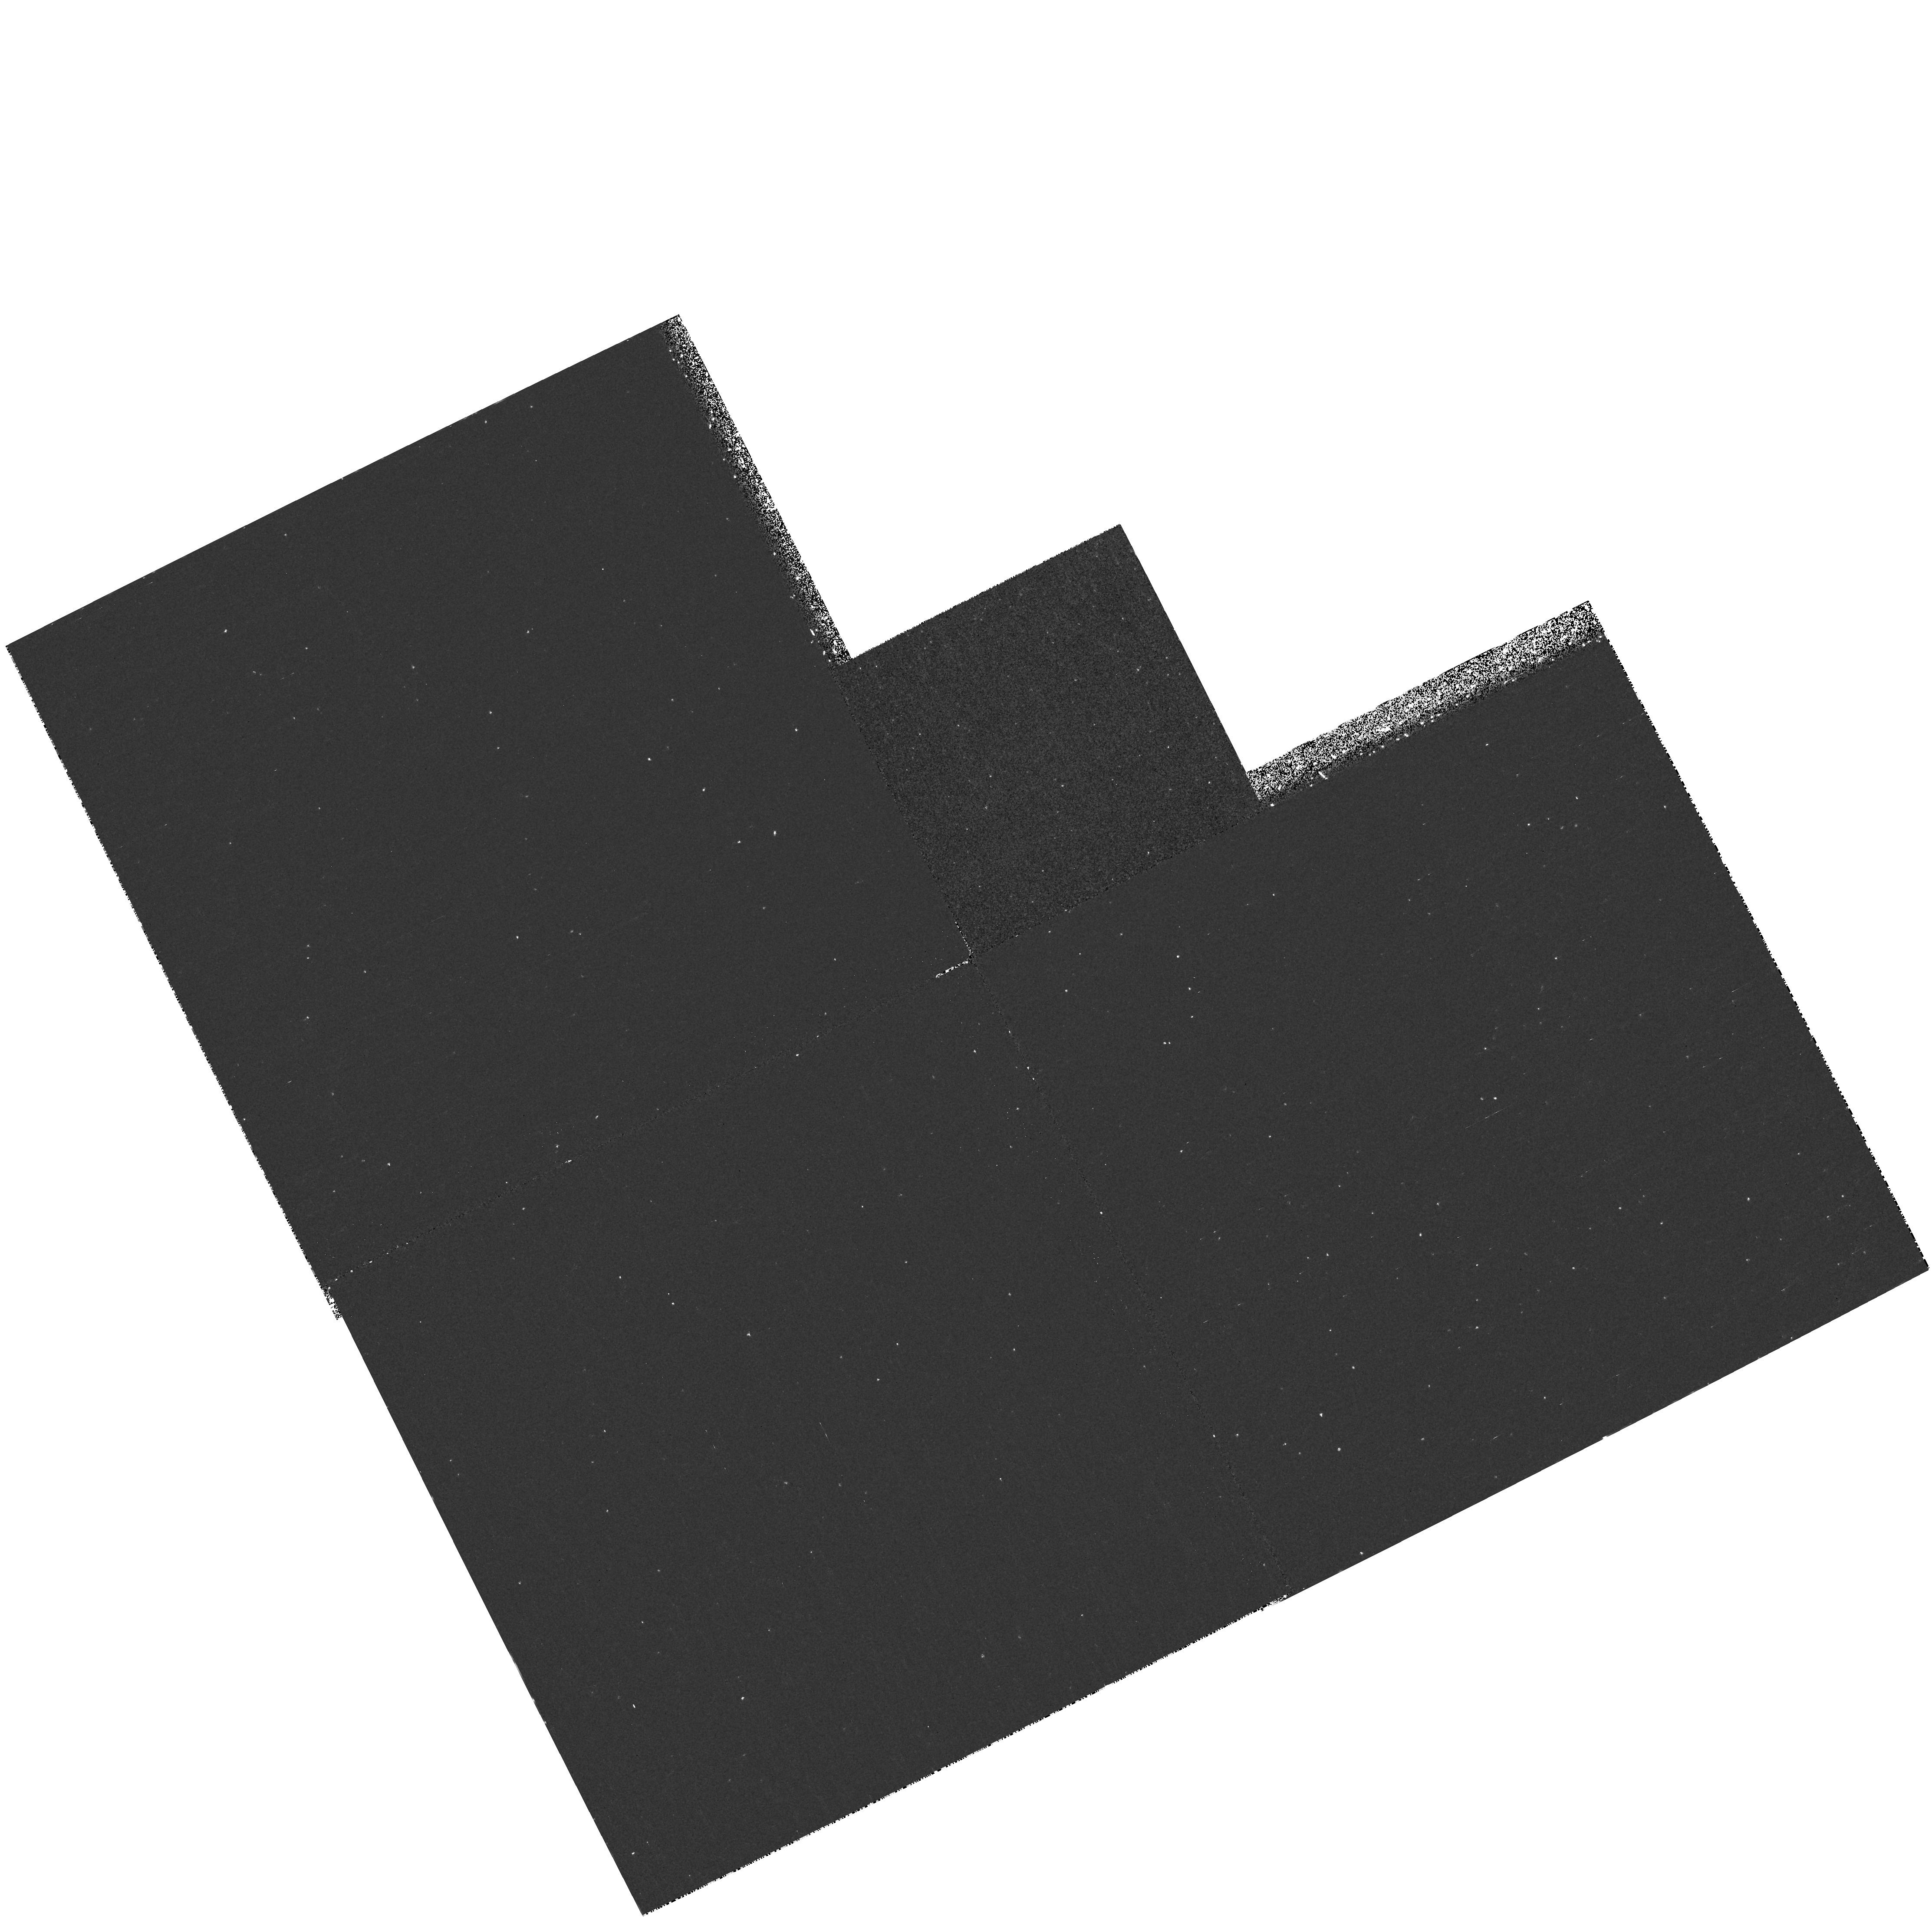
Target: NGC2787. Instrument: WFPC2/PC. Filter: F218W. Exposure: 33 min. Observation ID: hst_6837_07_wfpc2_pc_f218w_u3mj07

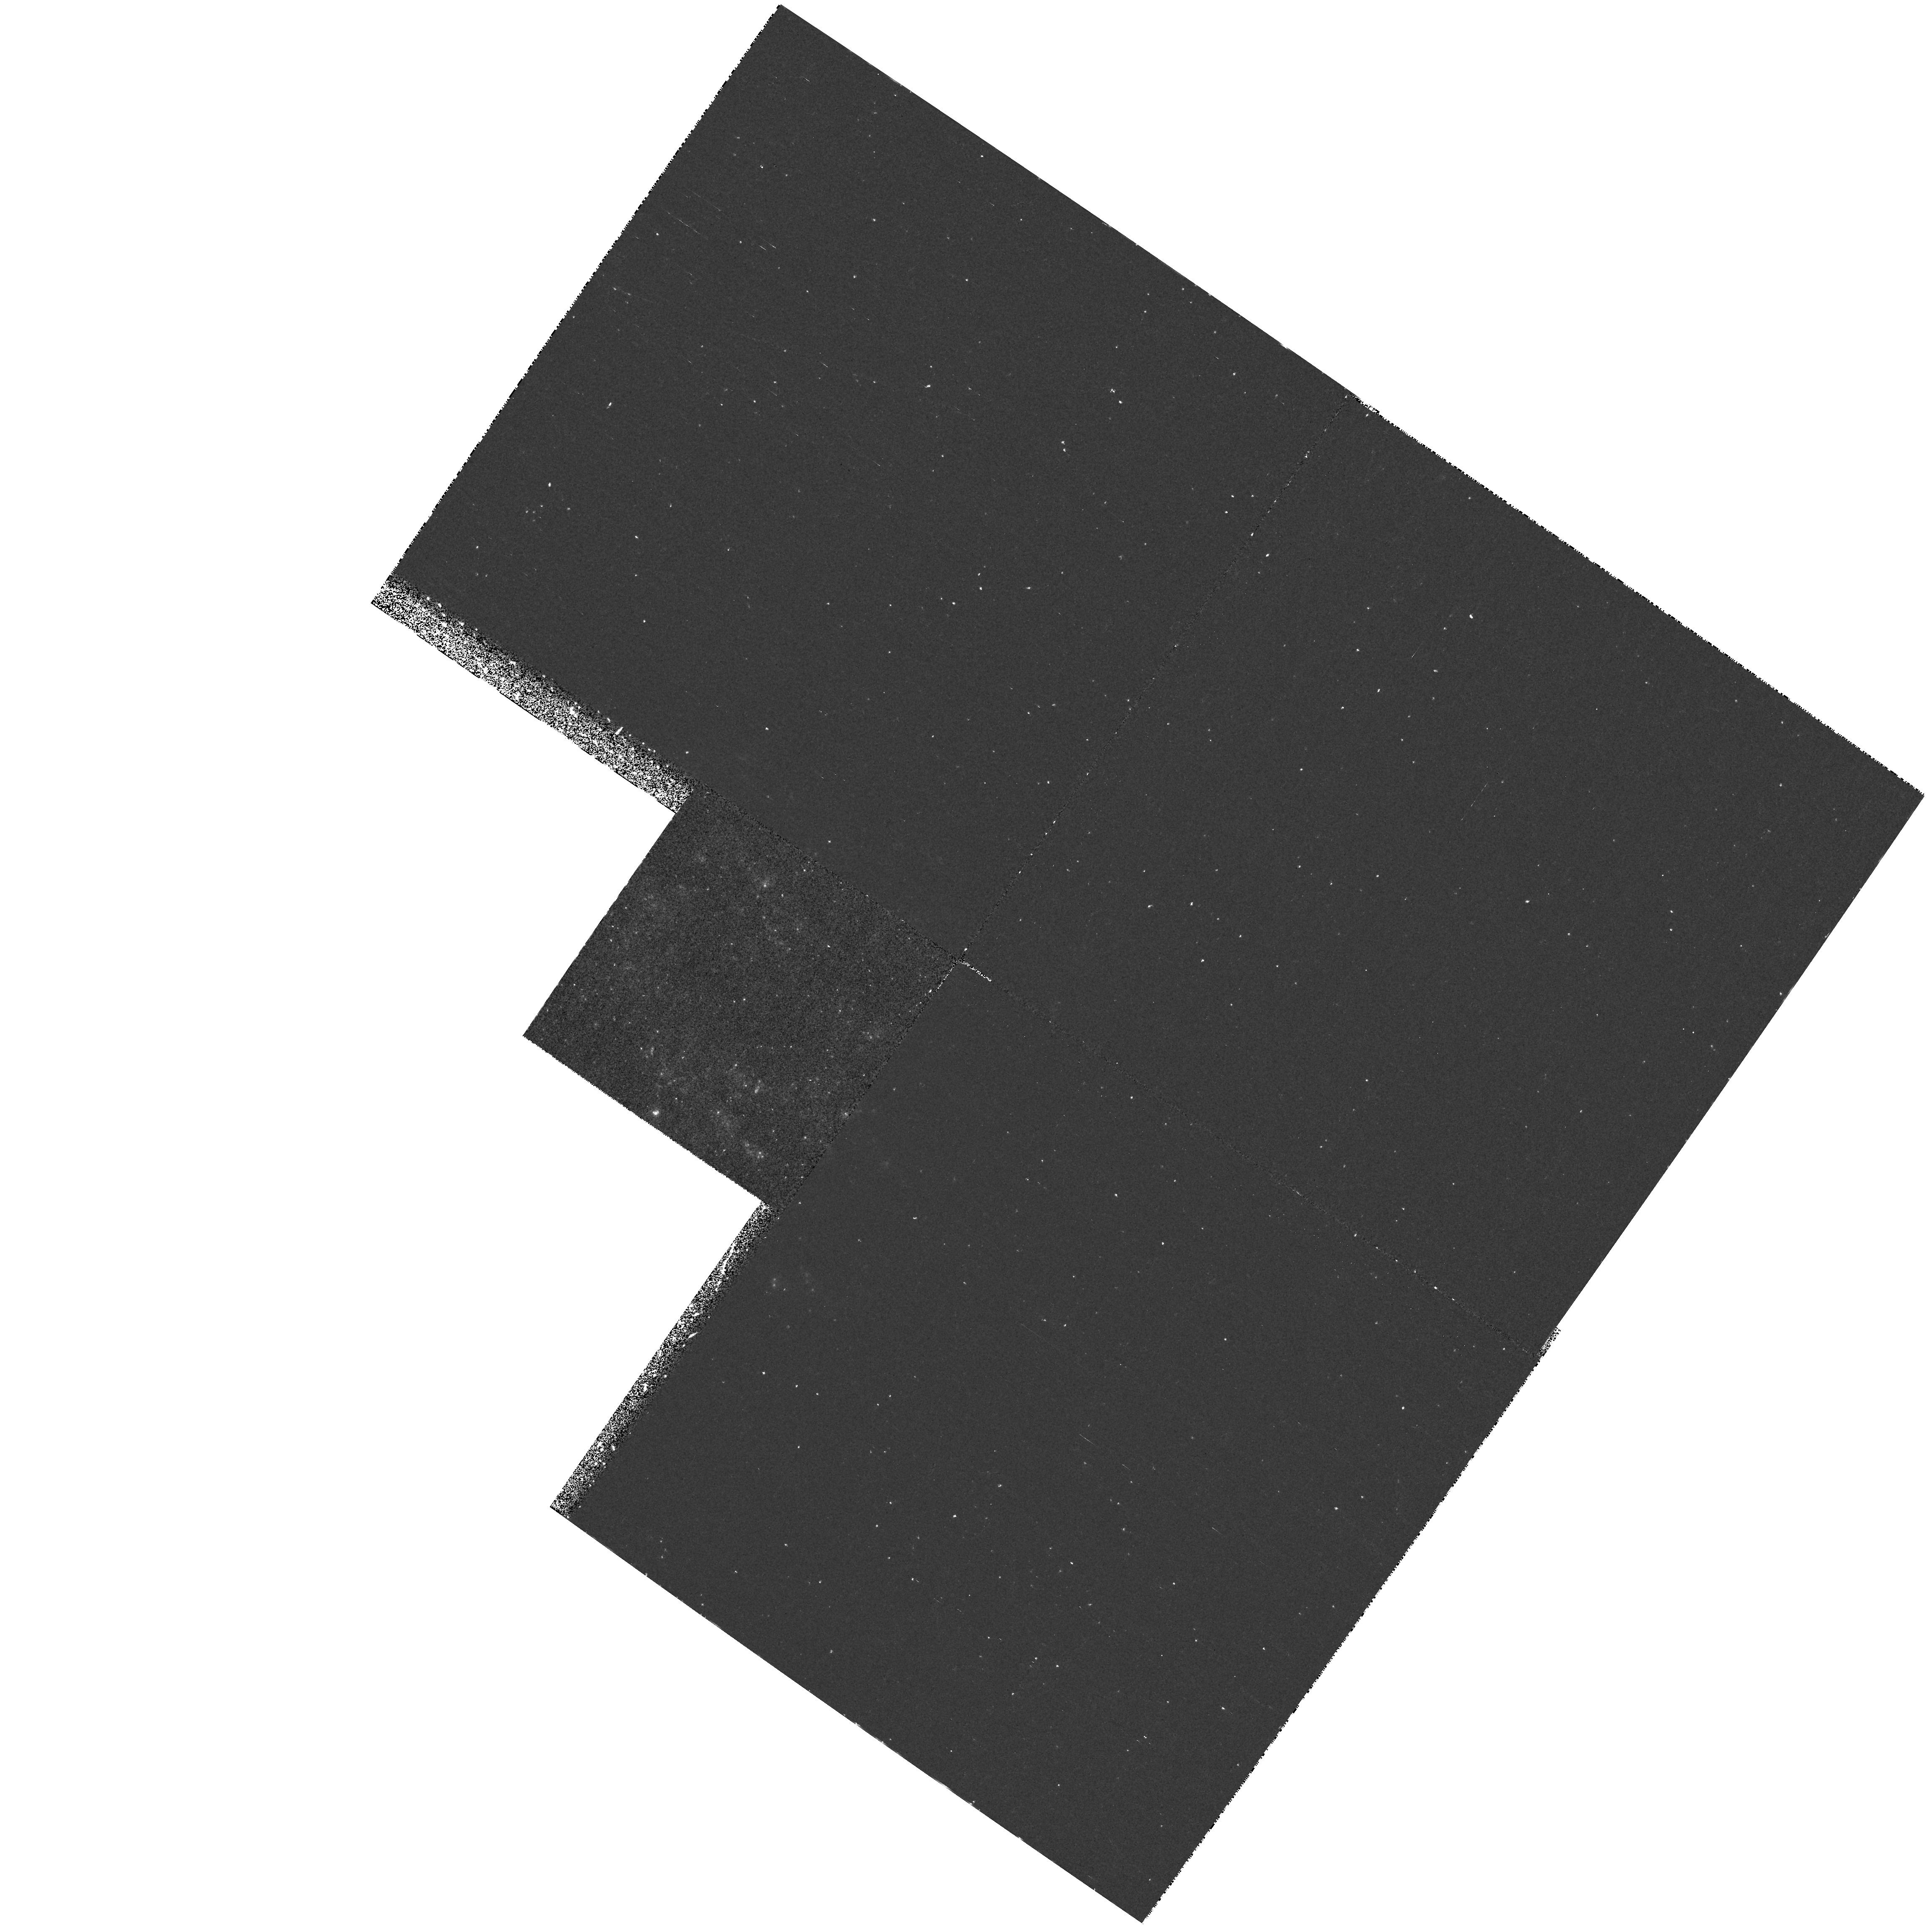
Target: NGC3982. Instrument: WFPC2/PC. Filter: F218W. Exposure: 43 min. Observation ID: hst_6837_13_wfpc2_pc_f218w_u3mj13

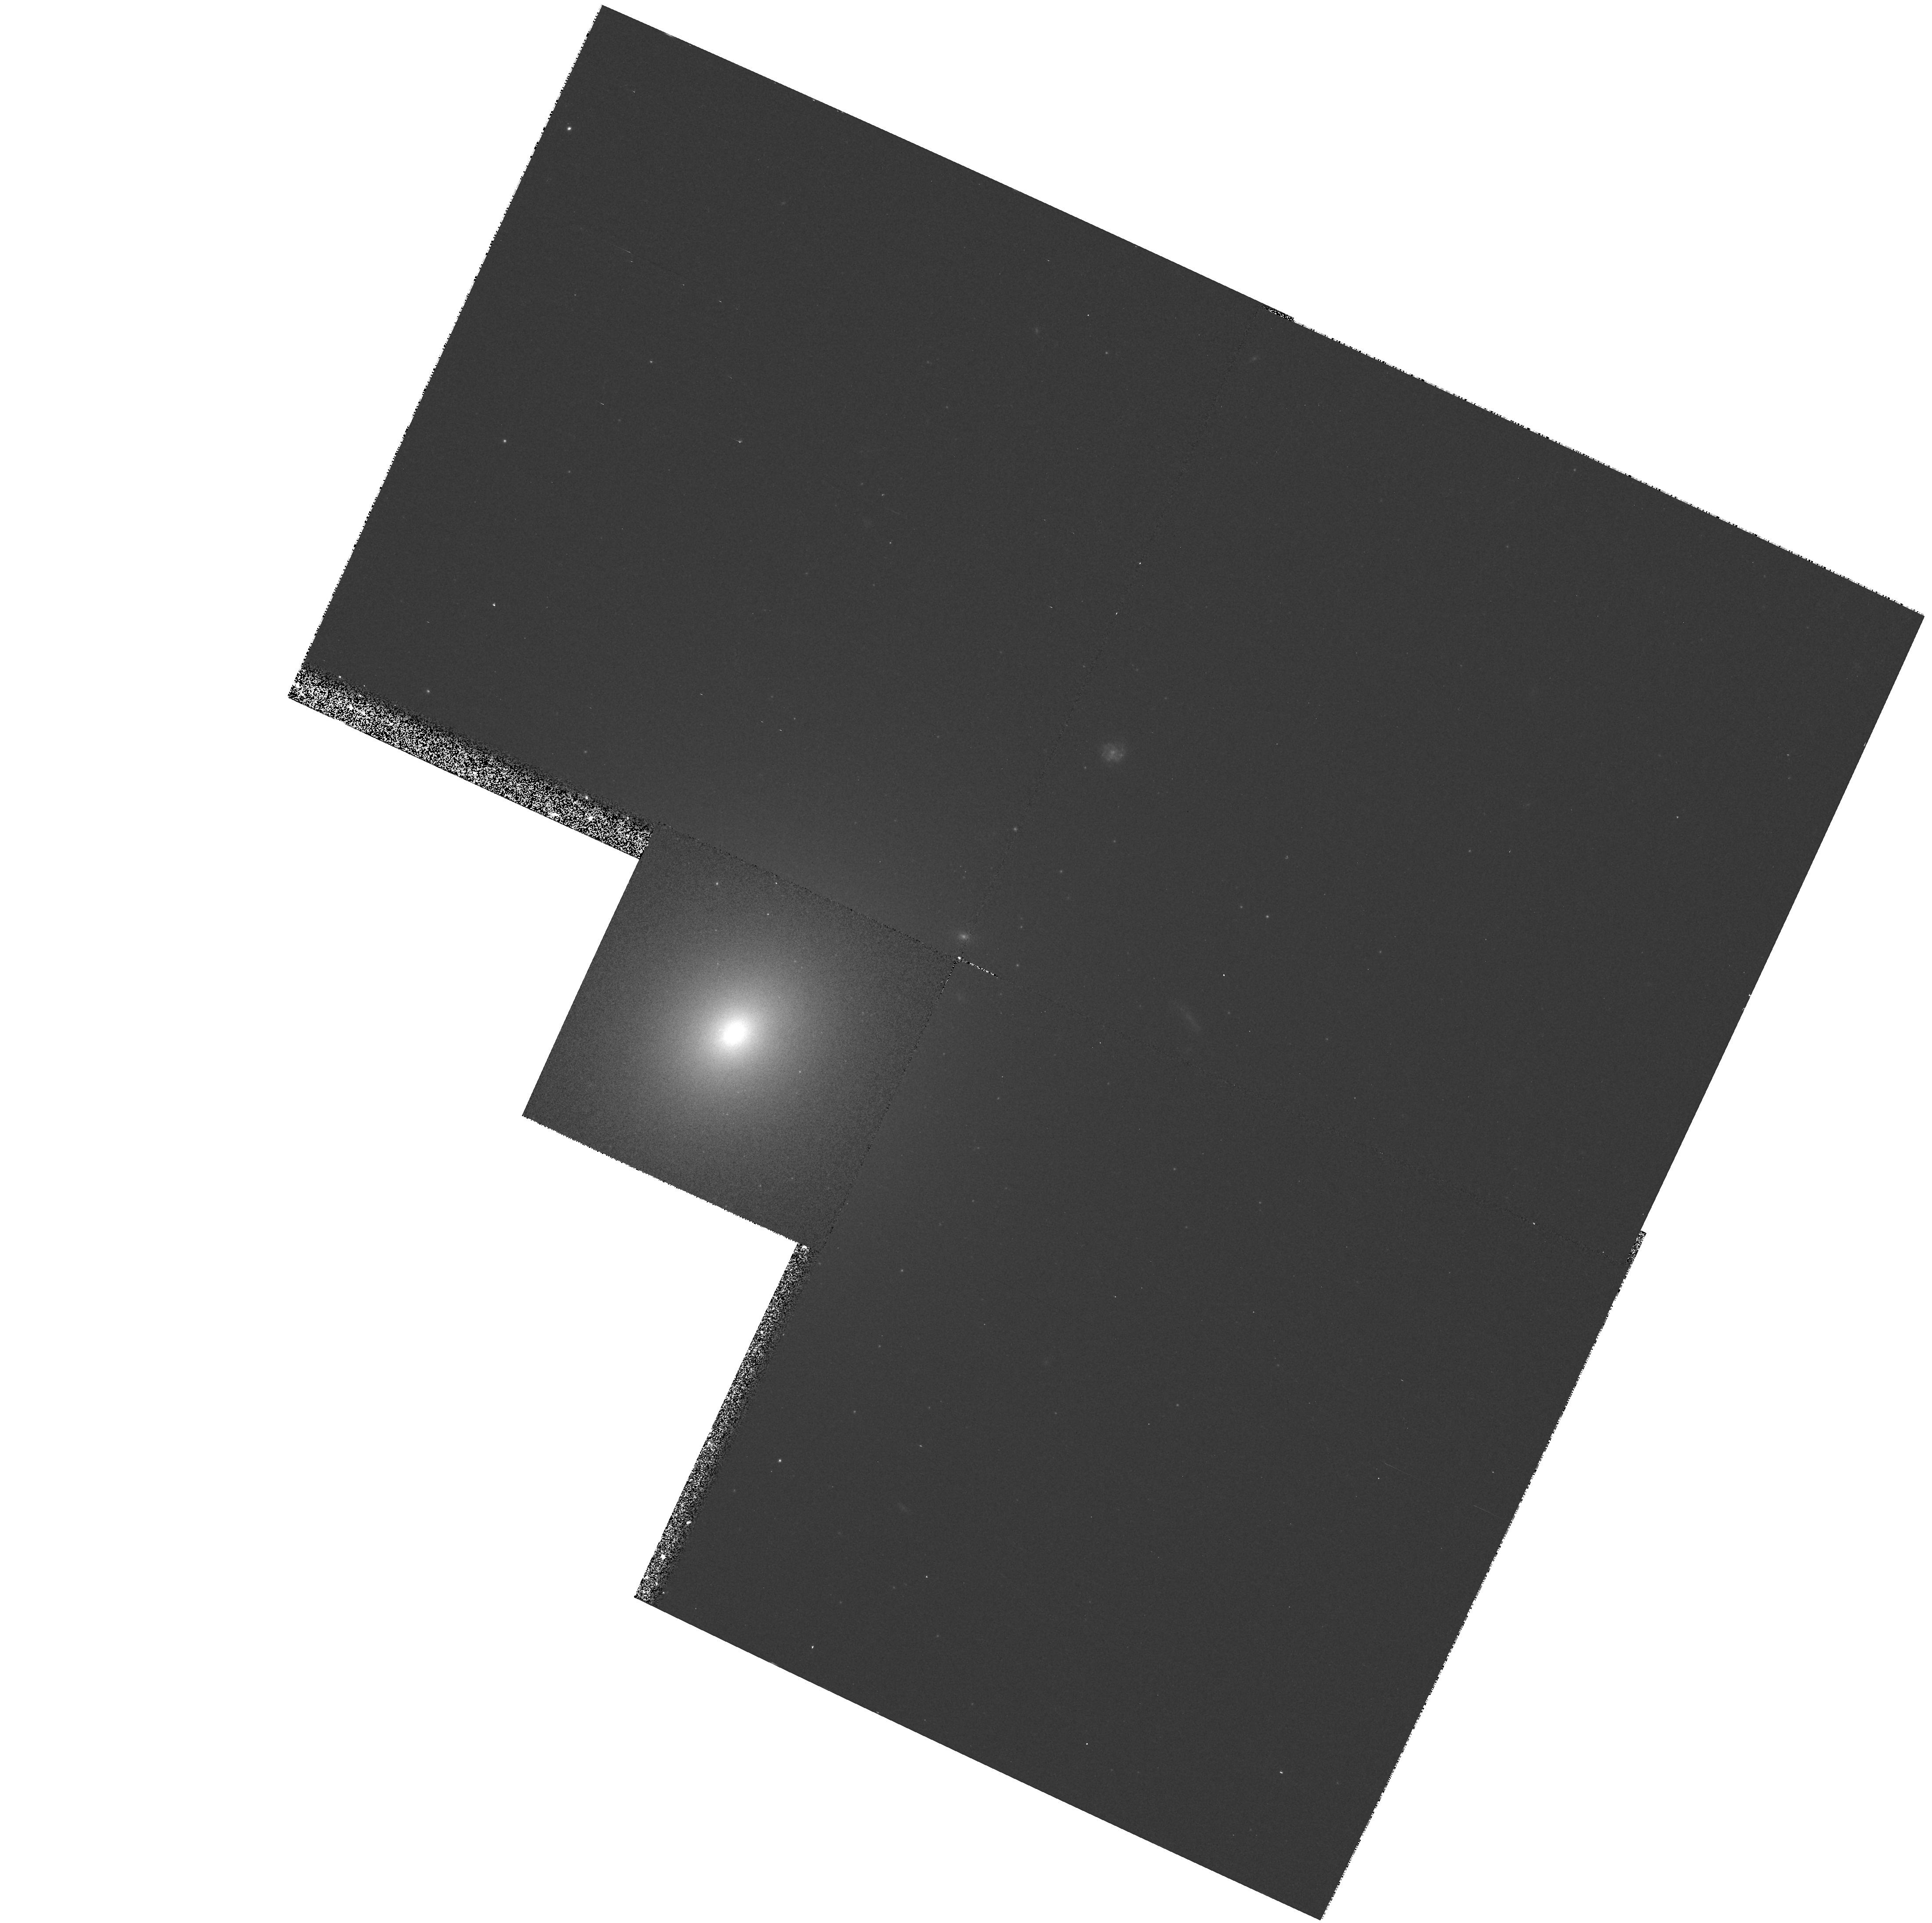
Target: NGC4168. Instrument: WFPC2/PC. Filter: F547M. Exposure: 8 min. Observation ID: hst_6837_16_wfpc2_pc_f547m_u3mj16

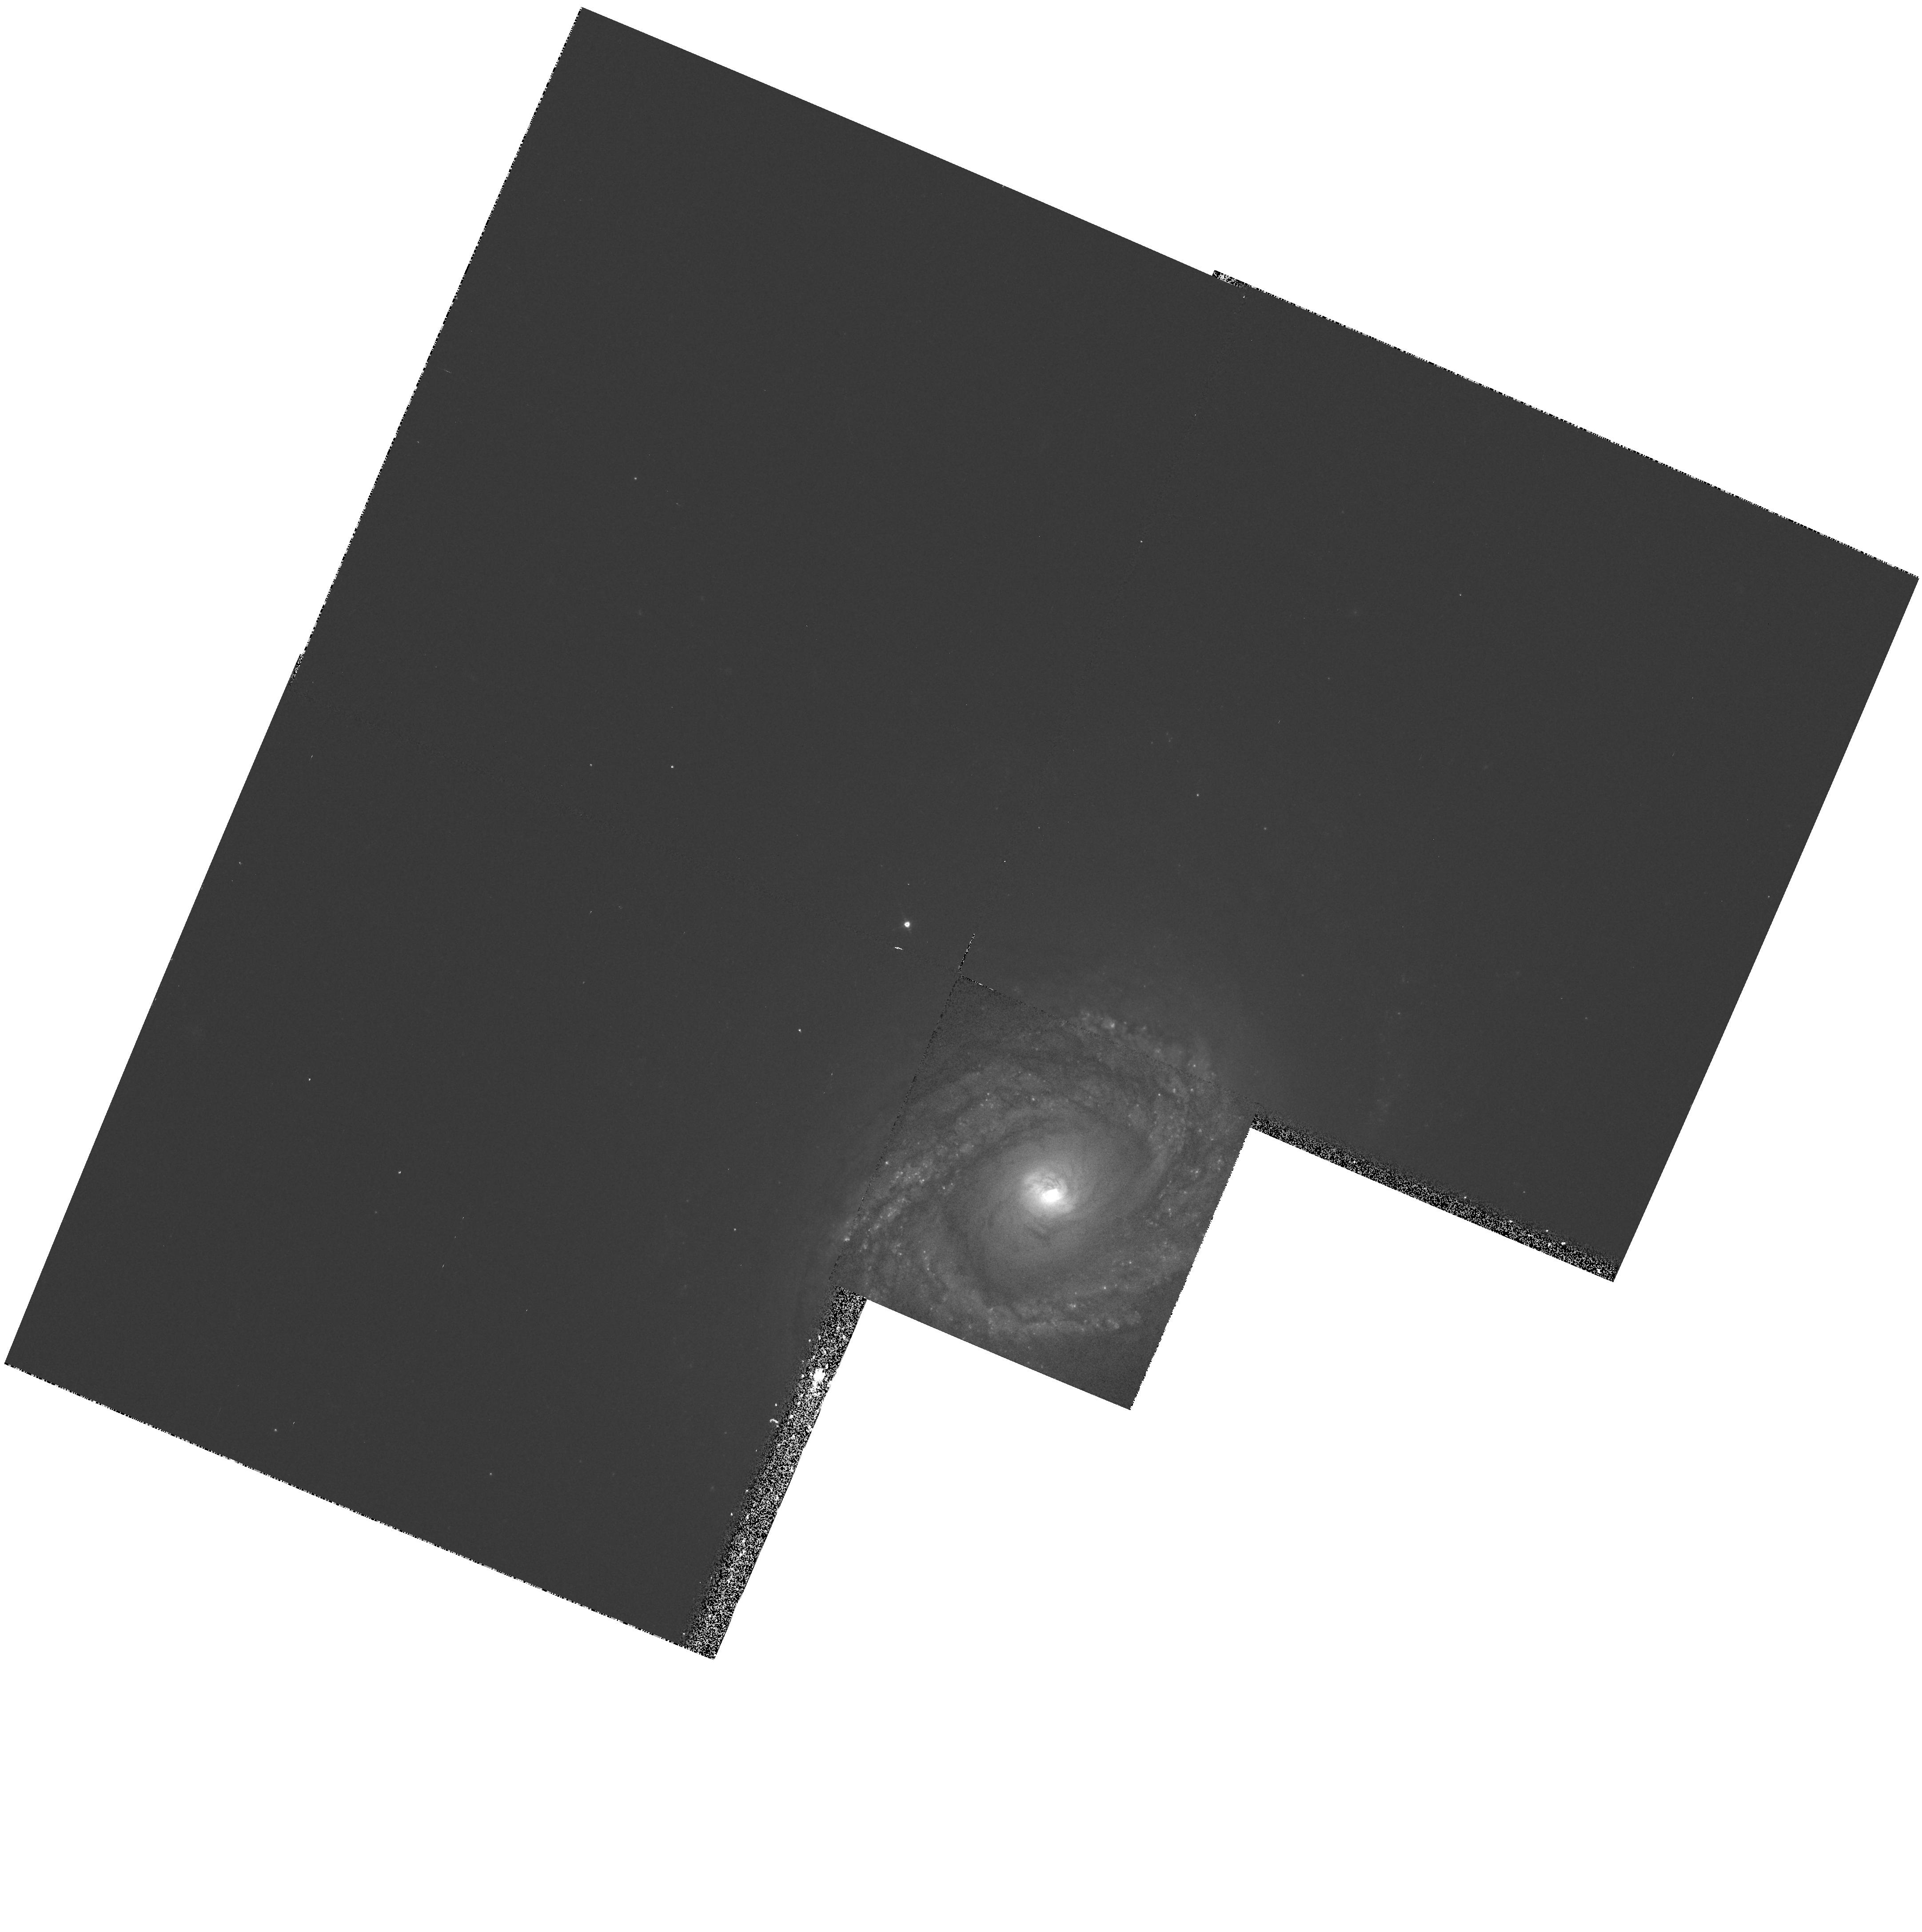
Target: NGC4750. Instrument: WFPC2/PC. Filter: F547M. Exposure: 8 min. Observation ID: hst_6837_21_wfpc2_pc_f547m_u3mj21

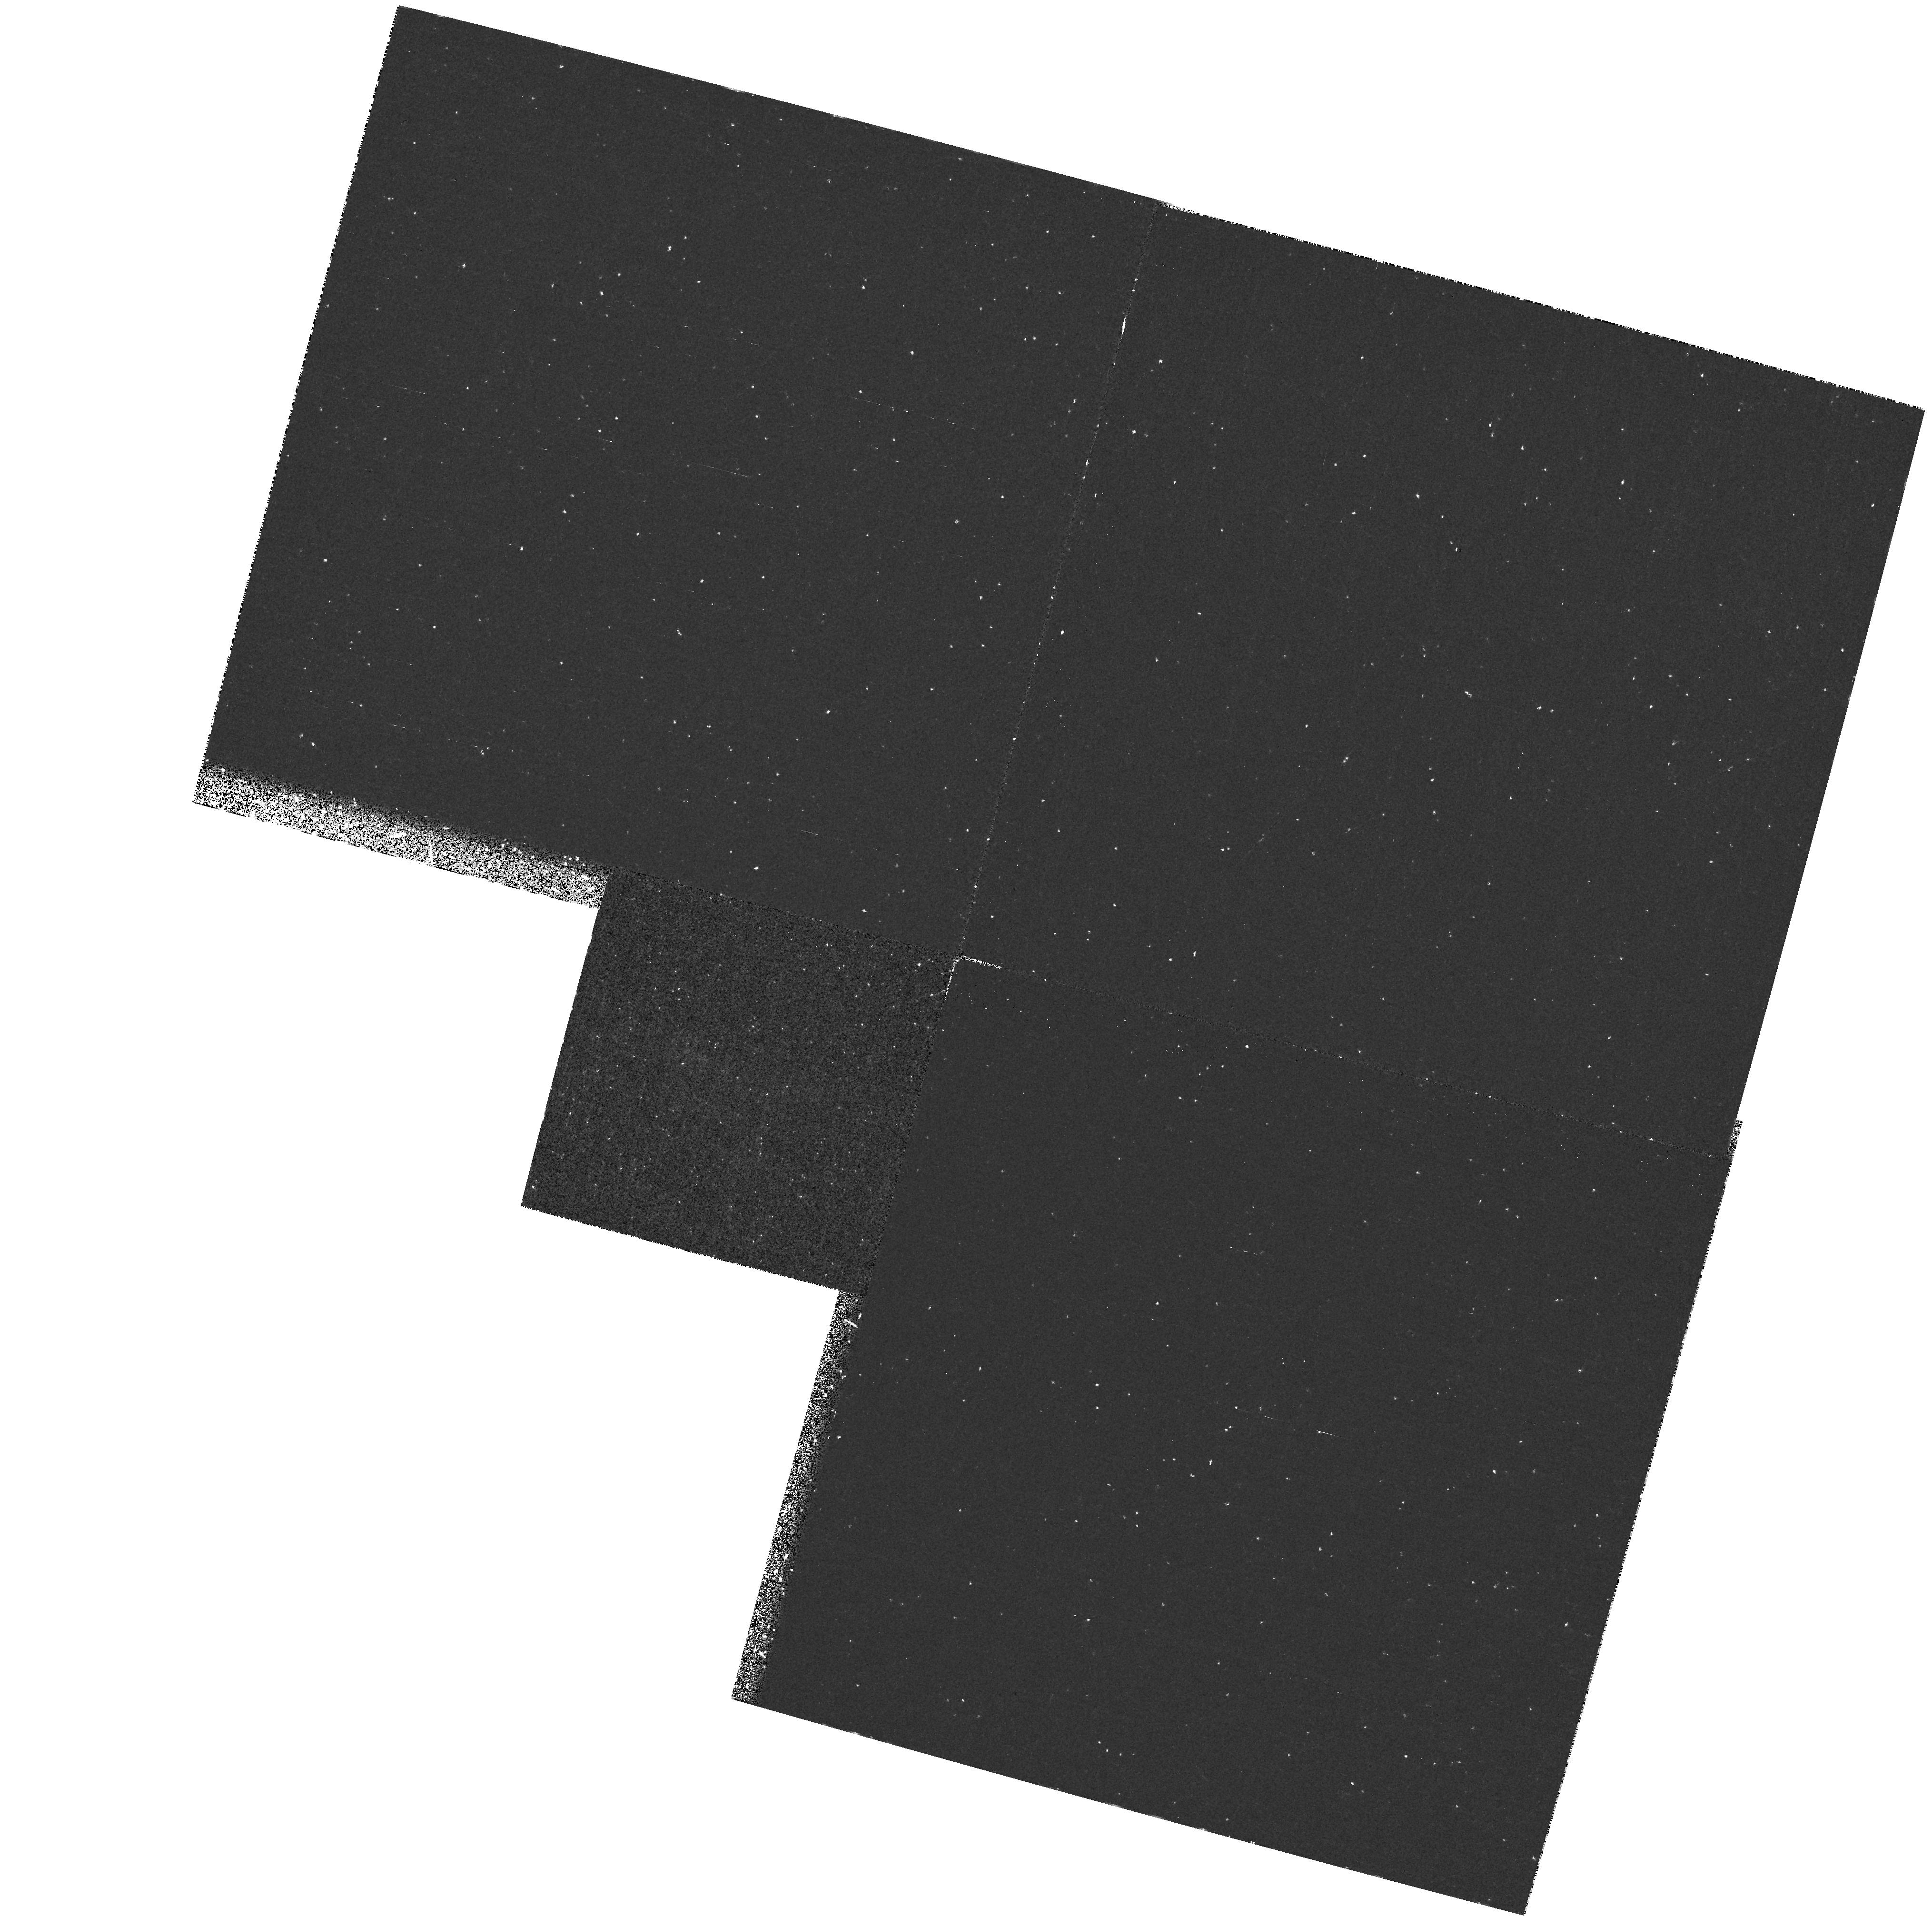
Target: NGC4235. Instrument: WFPC2/PC. Filter: F218W. Exposure: 40 min. Observation ID: hst_6837_17_wfpc2_pc_f218w_u3mj17

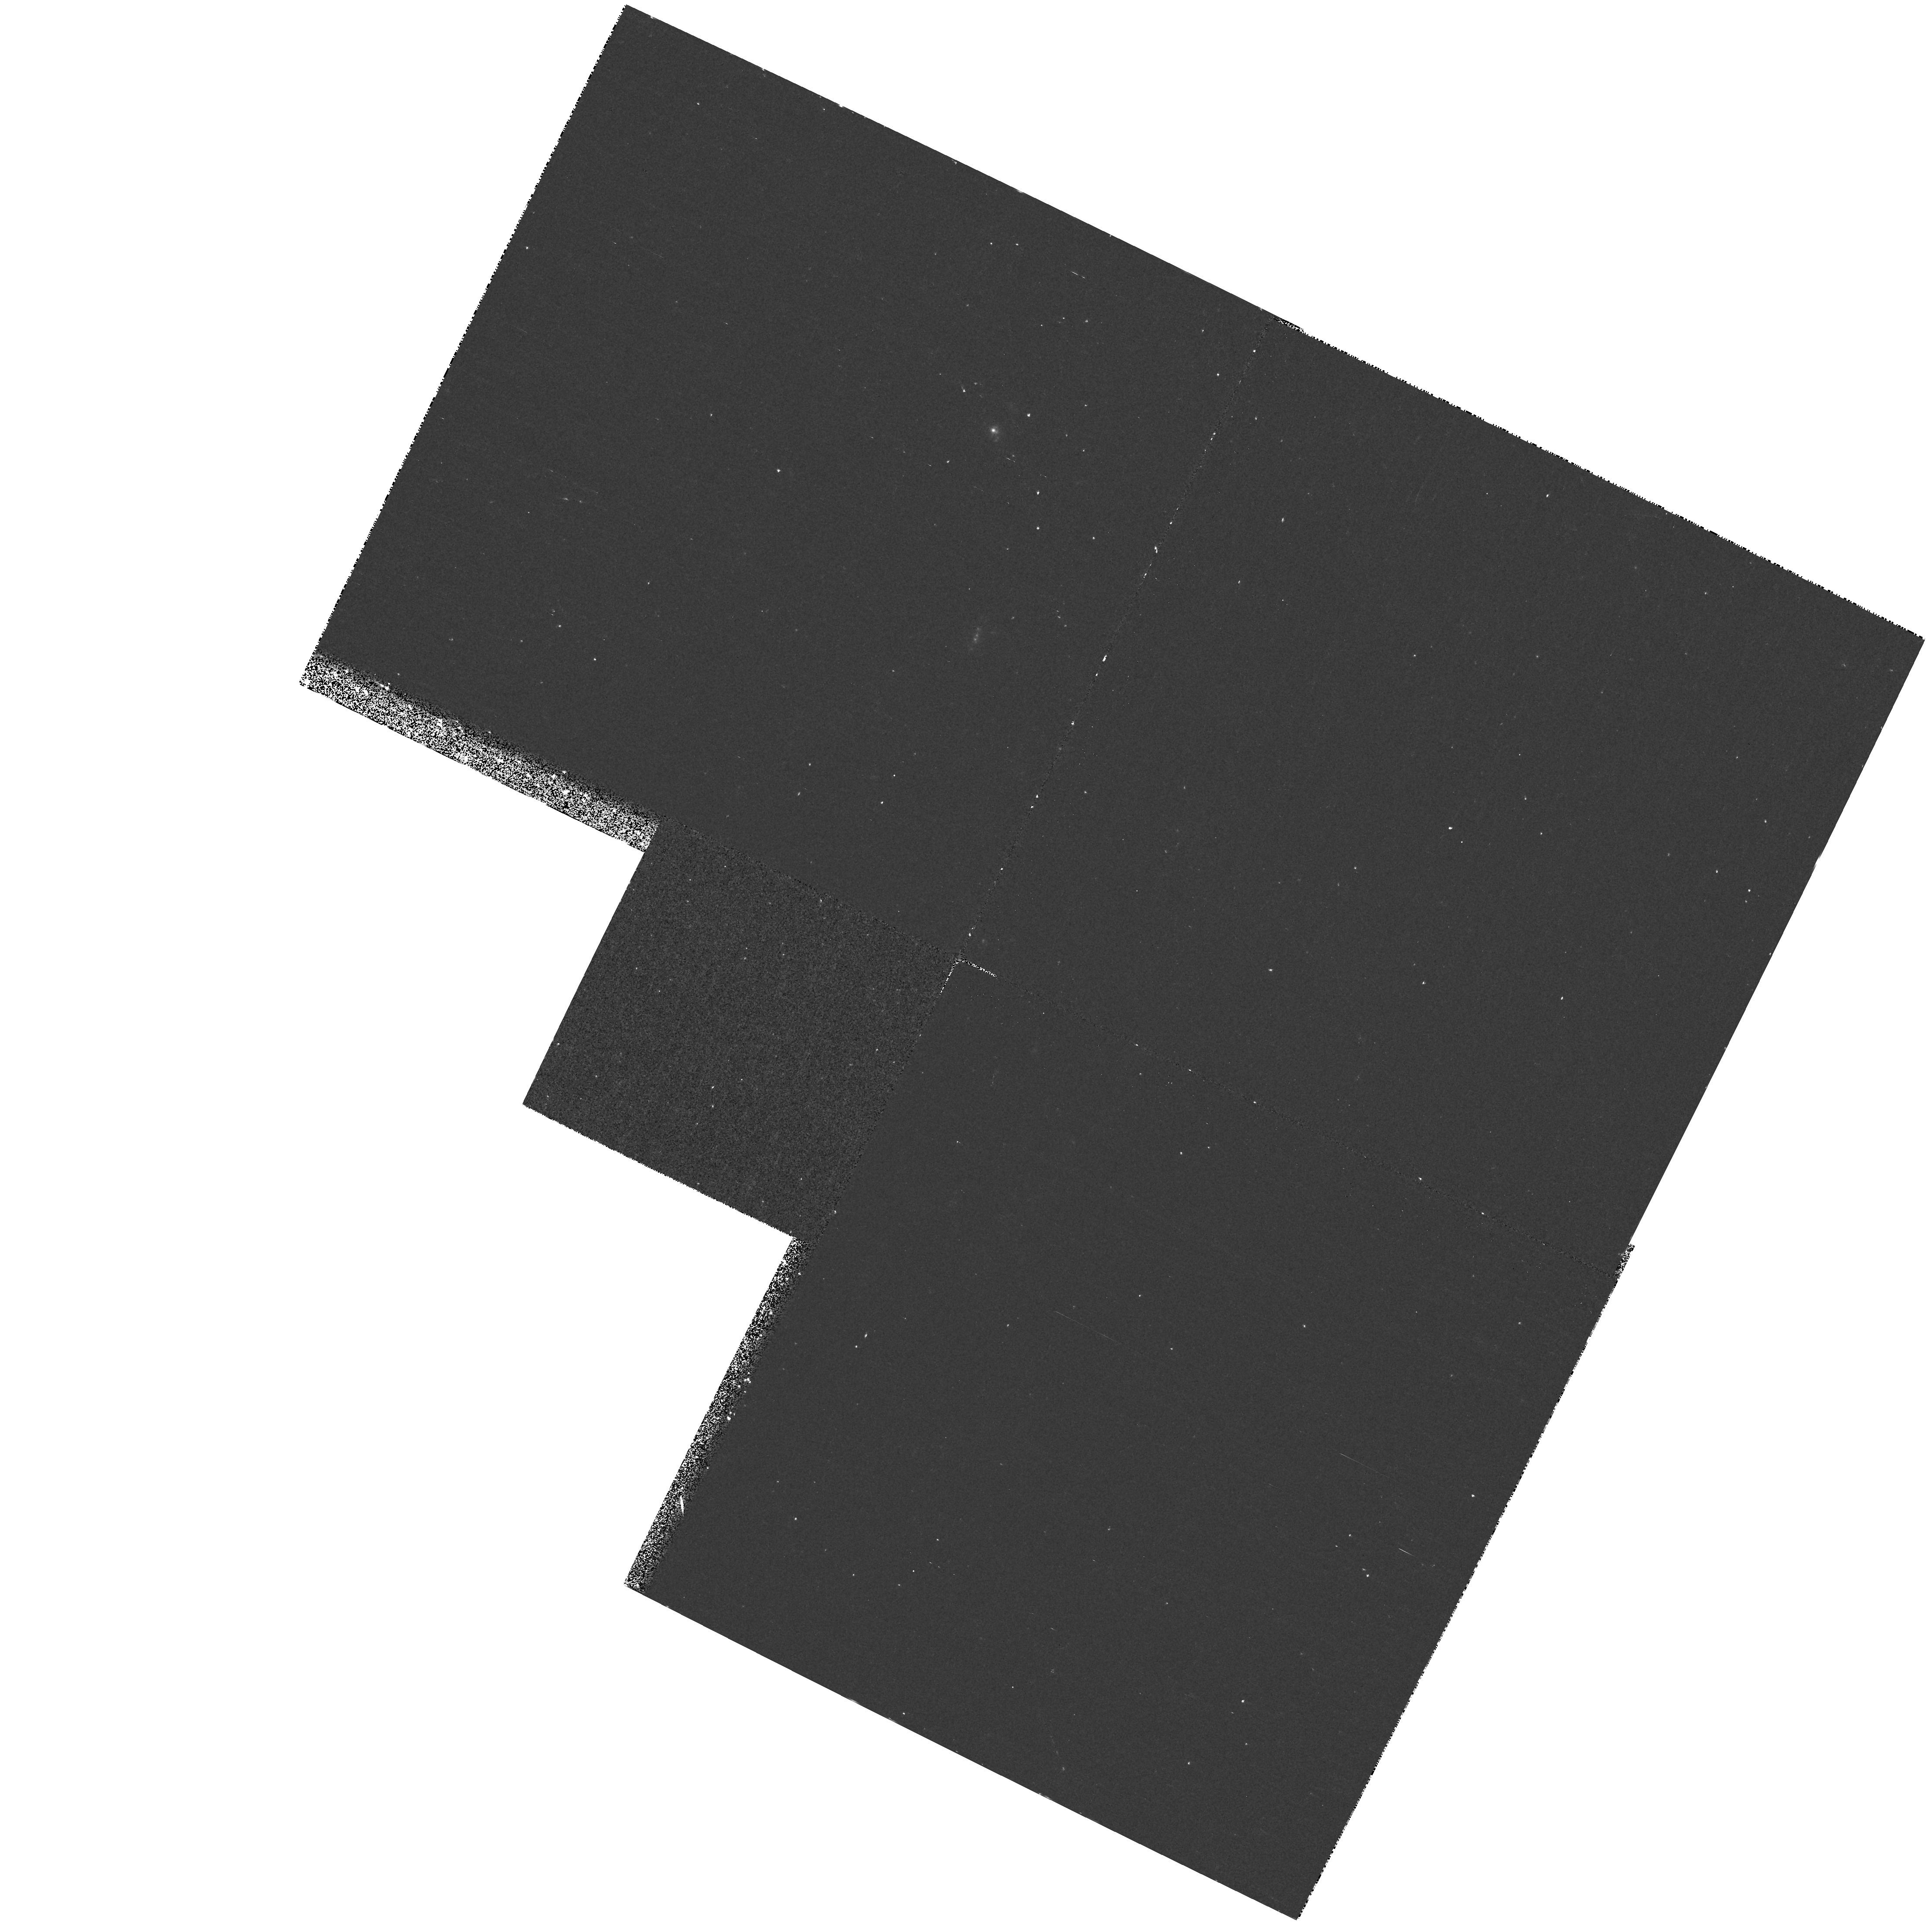
Target: NGC4501. Instrument: WFPC2/PC. Filter: F218W. Exposure: 27 min. Observation ID: hst_6837_20_wfpc2_pc_f218w_u3mj20

The Ultraviolet Properties of Dwarf Seyfert 1 Nuclei (PI: Ho, Luis C.)

We have completed an extensive survey which revealed that Seyfert 1 nuclei are much more common than previously thought in nearby galaxies. Most of the nuclei have broad HAlpha luminosities ranging from 10 to 1000 times fainter than those of classical Seyfert 1 nuclei. These ``dwarf'' Seyferts populate the faint end of the local AGN luminosity function and hold important clues to the evolution of the entire AGN population. They also may contribute to the X-ray background. Our survey has identified a large, statistically significant sample of these objects for the first time, and we are conducting a program to study their properties systematically. Using WFPC2, we propose to obtain UV (F218W) and visual (F547M) continuum images to study the UV light distribution of a subsample of 24 dwarf Seyfert 1 nuclei. The UV properties of these sources, as well as their relationship to those of Seyfert 1 nuclei of higher luminosity or to those of narrow- lined AGNs, are largely unknown. We will combine the UV fluxes with archival ROSAT data to investigate the dependence of the UV--X-ray spectral energy distribution on luminosity. Bright UV sources will become prime targets for future spectroscopic observations with HST. As by-products of this study, we will publish UV surface photometry of the observed galaxies, and we will identify interesting morphological features (e.g., dust lanes, blue stars, HII regions). Moreover, we will be able to recognize compact cores that may be produced by massive central black holes.